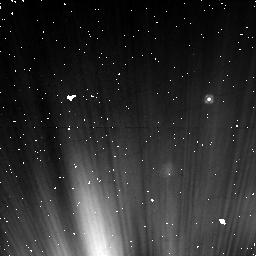
Target: NAME-FOMALHAUT
Instrument: NICMOS/NIC1
Filter: F110W
Exposure: 16 min
Observation ID: nb7906020

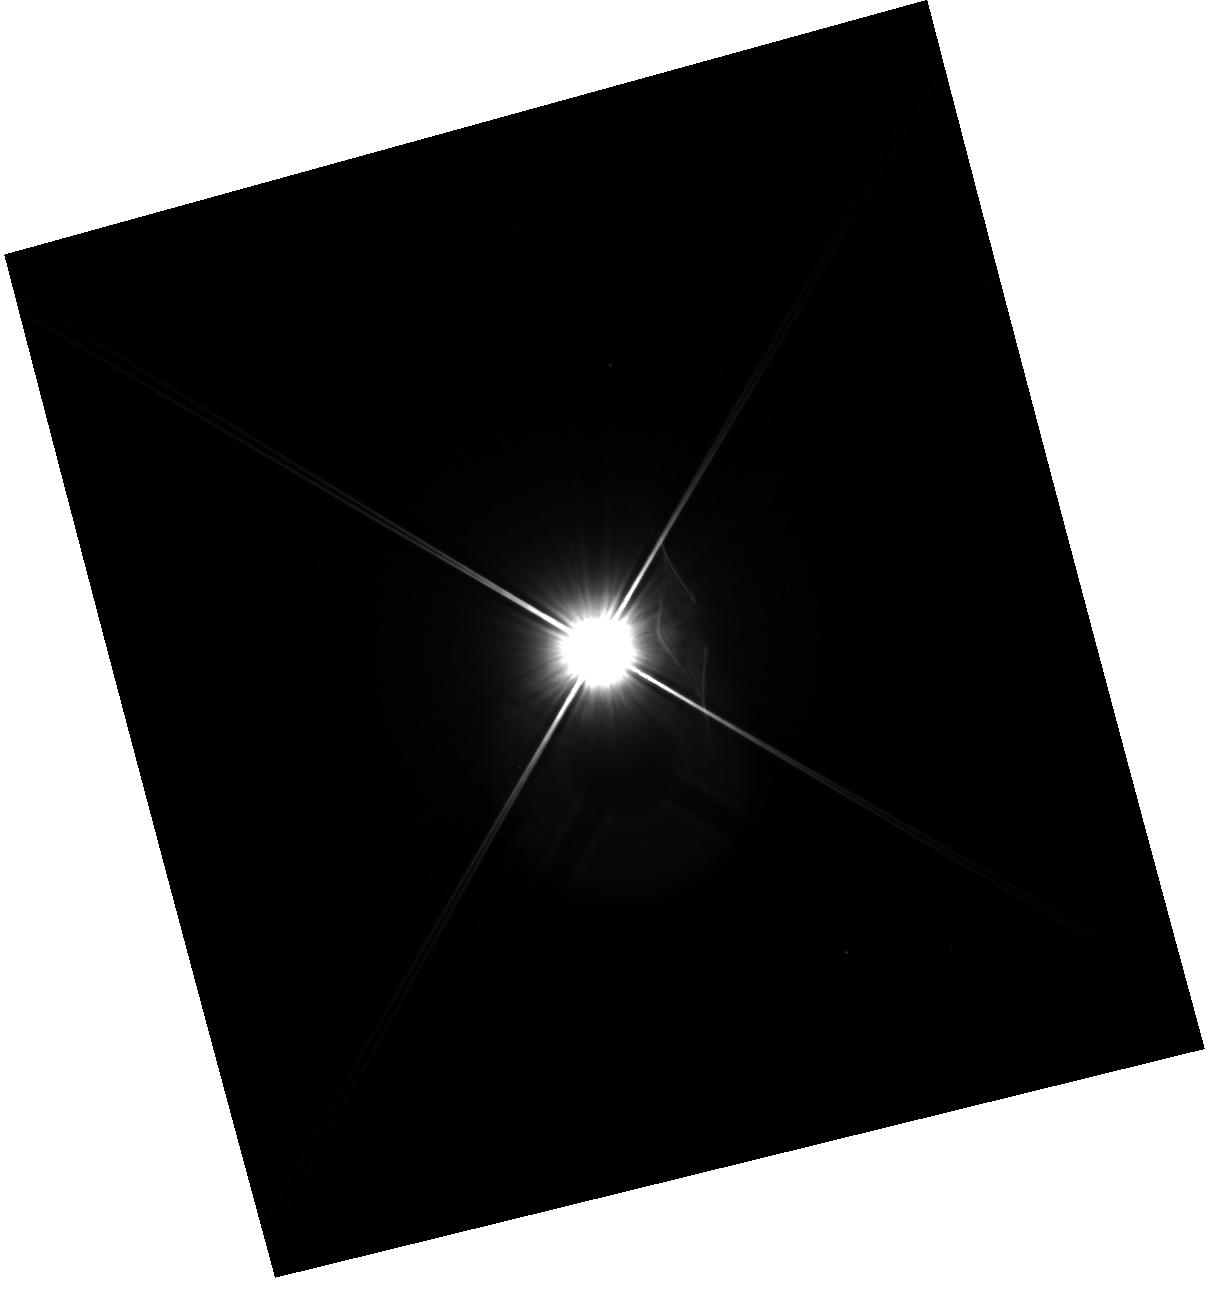
Target: NAME-FOMALHAUT
Instrument: WFC3/IR
Filter: F110W
Exposure: 20 min
Observation ID: hst_11818_10_wfc3_ir_f110w_ib7910

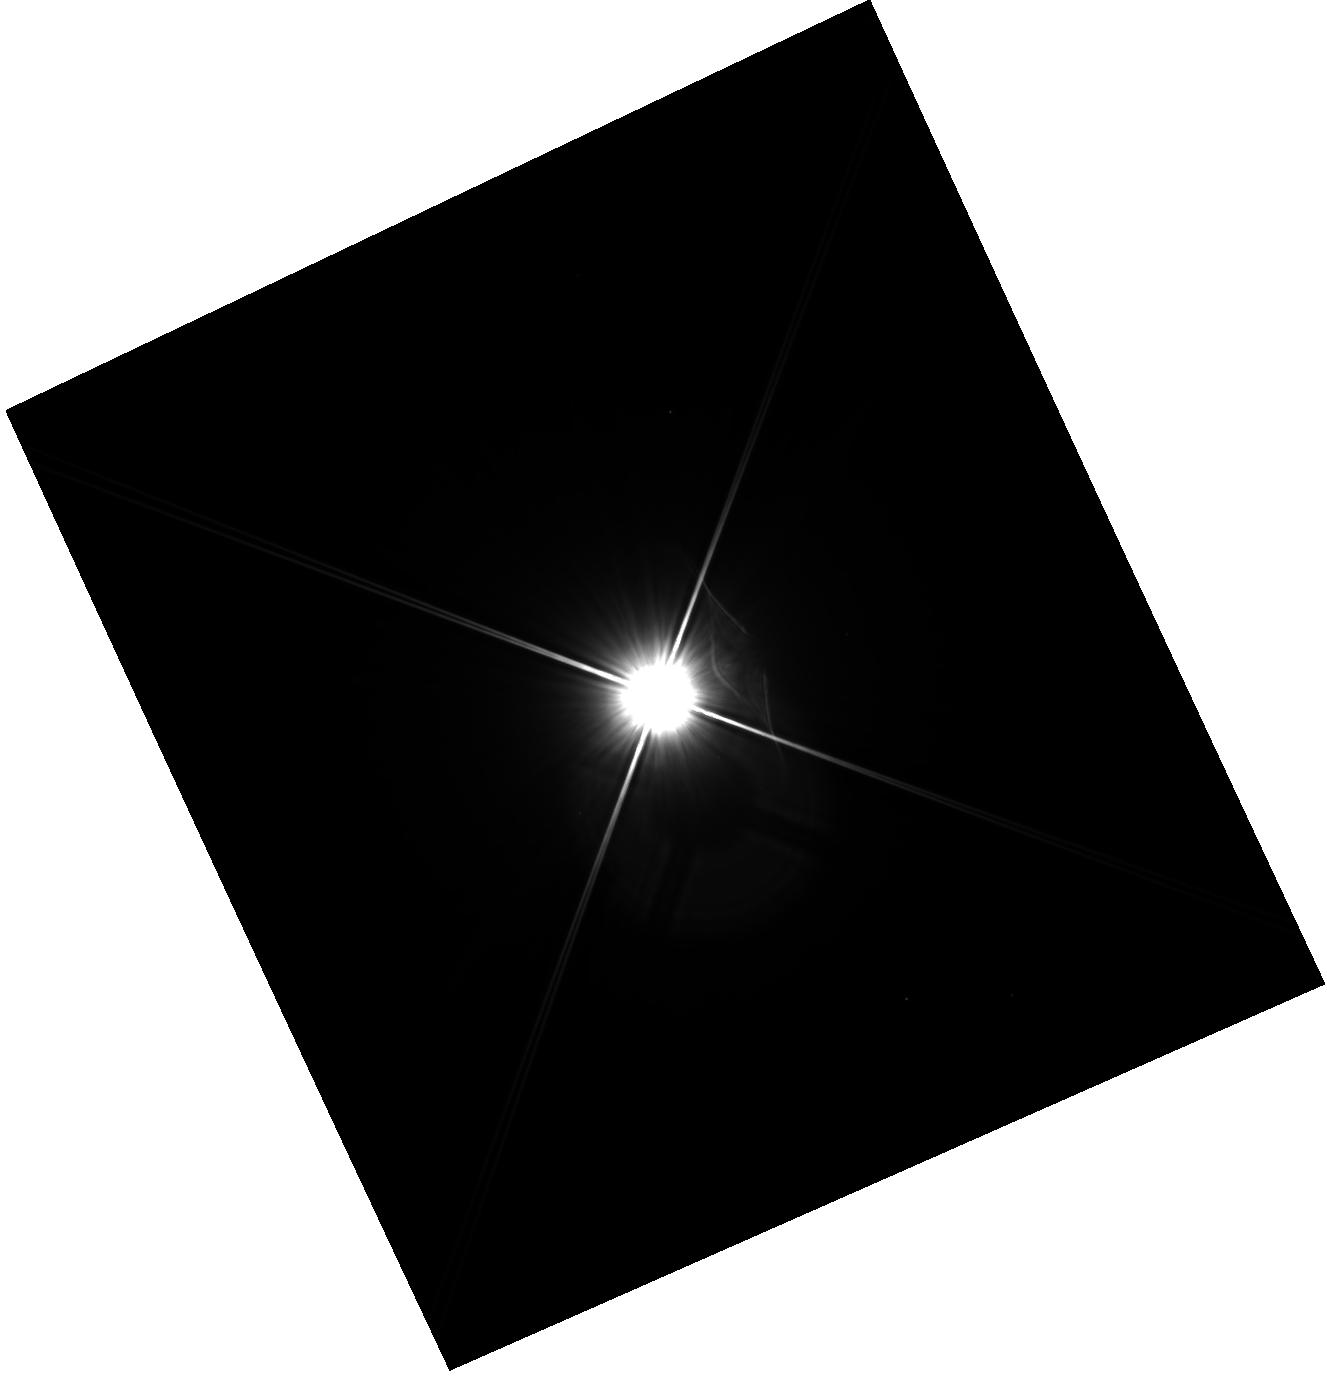
Target: NAME-FOMALHAUT
Instrument: WFC3/IR
Filter: F110W
Exposure: 20 min
Observation ID: hst_11818_12_wfc3_ir_f110w_ib7912

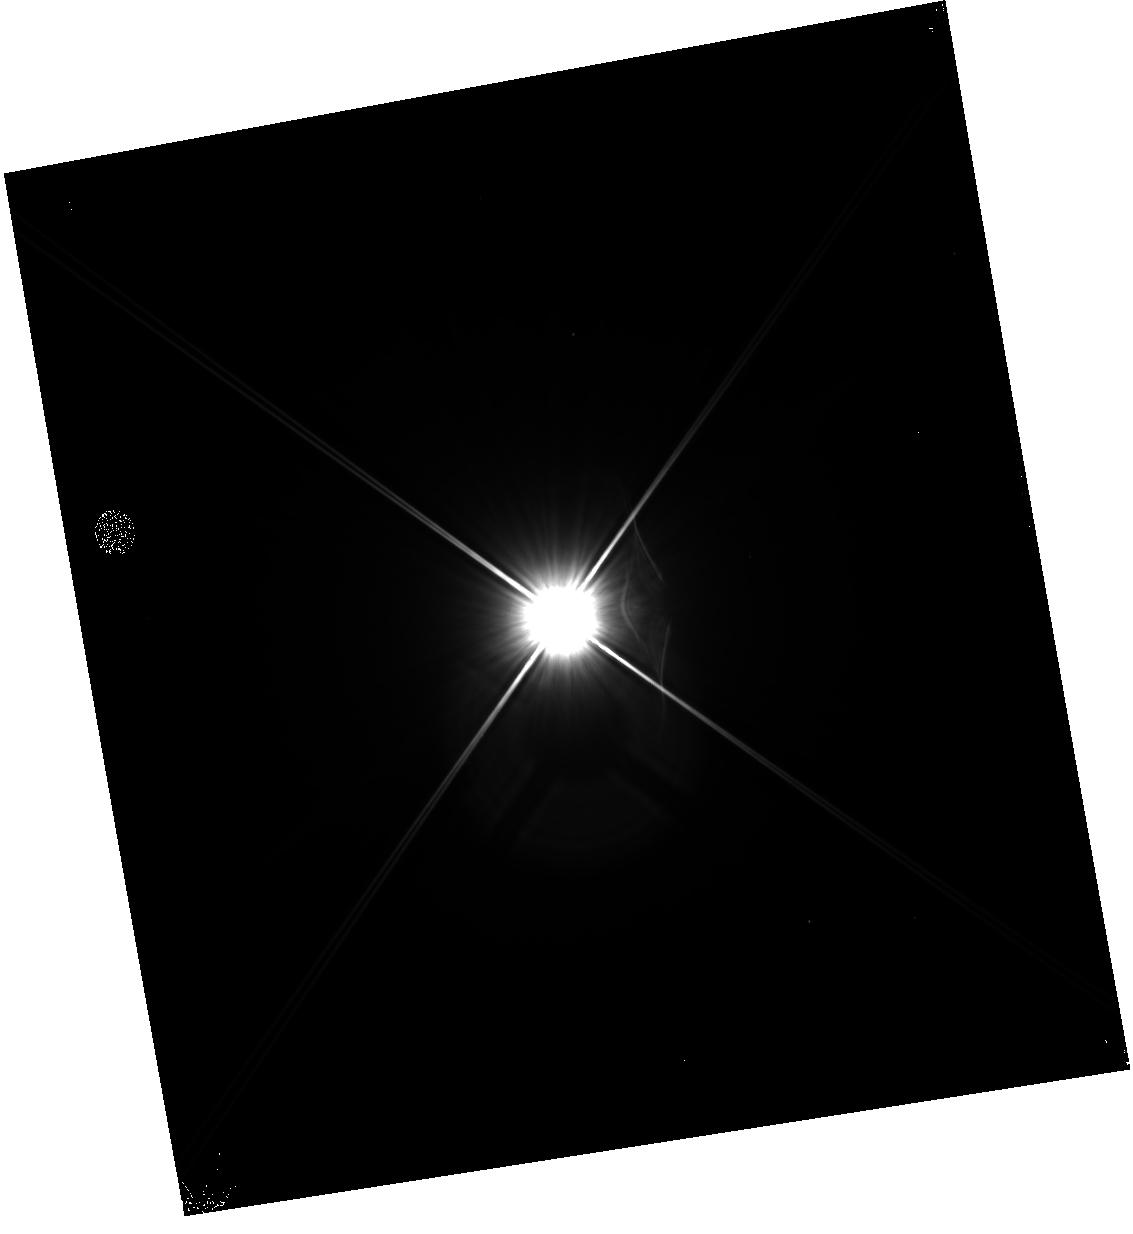
Target: NAME-FOMALHAUT
Instrument: WFC3/IR
Filter: F110W
Exposure: 20 min
Observation ID: hst_11818_09_wfc3_ir_f110w_ib7909

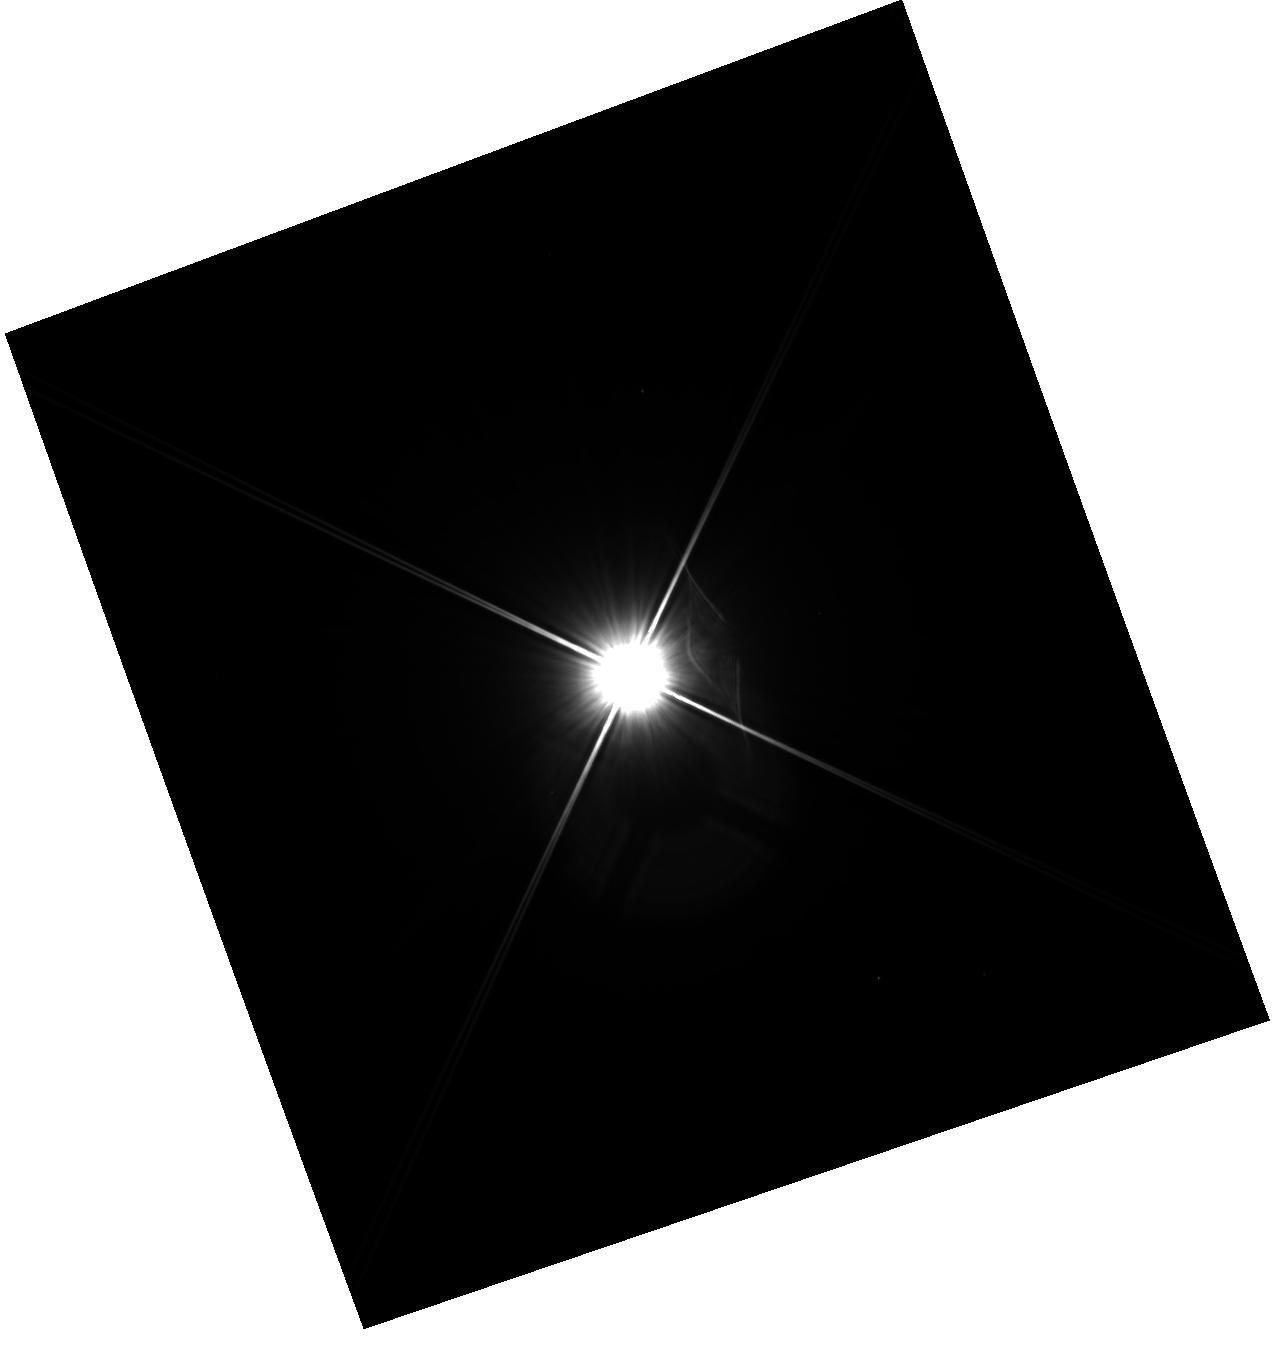
Target: NAME-FOMALHAUT
Instrument: WFC3/IR
Filter: F110W
Exposure: 20 min
Observation ID: hst_11818_11_wfc3_ir_f110w_ib7911

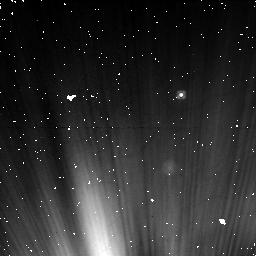
Target: NAME-FOMALHAUT
Instrument: NICMOS/NIC1
Filter: F110W
Exposure: 16 min
Observation ID: nb7905020

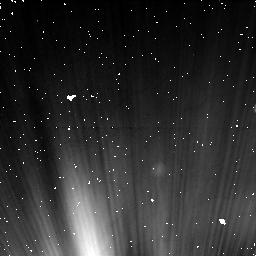
Target: NAME-FOMALHAUT
Instrument: NICMOS/NIC1
Filter: F110W
Exposure: 16 min
Observation ID: nb7908020

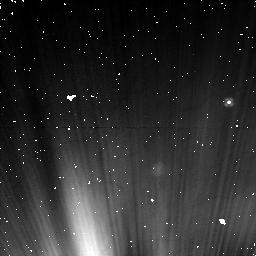
Target: NAME-FOMALHAUT
Instrument: NICMOS/NIC1
Filter: F110W
Exposure: 16 min
Observation ID: nb7907020

NICMOS confirmation of an extrasolar planet candidate directly detected with ACS (PI: Kalas, Paul George)

With ACS/HRC coronagraphy, we have achieved the direct detection of a planet candidate in F606W and F814W around a bright nearby star with a debris belt. The planet candidate, Fomalhaut b, lies 18 astronomical units interior to the dust belt and we detect counterclockwise orbital motion in observations separated by 1.75 years. The candidate has mass no greater than three Jupiter masses based on an analysis of its luminosity and the dynamical argument that a significantly more massive object would disrupt the dust belt. Using recent model predictions for 100-300 Myr old planetary atmospheres, the planet candidate has a temperature of ~400 K and a mass 1.6 - 3.4 M_J. Variability at optical wavelengths suggests additional sources of luminosity such as H-alpha emission or the episodic accretion of cometary material. Here we propose follow-up observations with HST/STIS c oronagraphy. We employ an observing strategy that is identical to the one used for the detection using ACS/HRC coronagraphy. The key goal is recovery of Fomalhaut b in a third epoch that will also provide crucial astrometric information to determine its orbit. From the new orbit estimate and models of dynamical interactions with the surrounding debris belt, we aim to further constrain the mass of Fomalhaut b and the evolutionary history of the system.